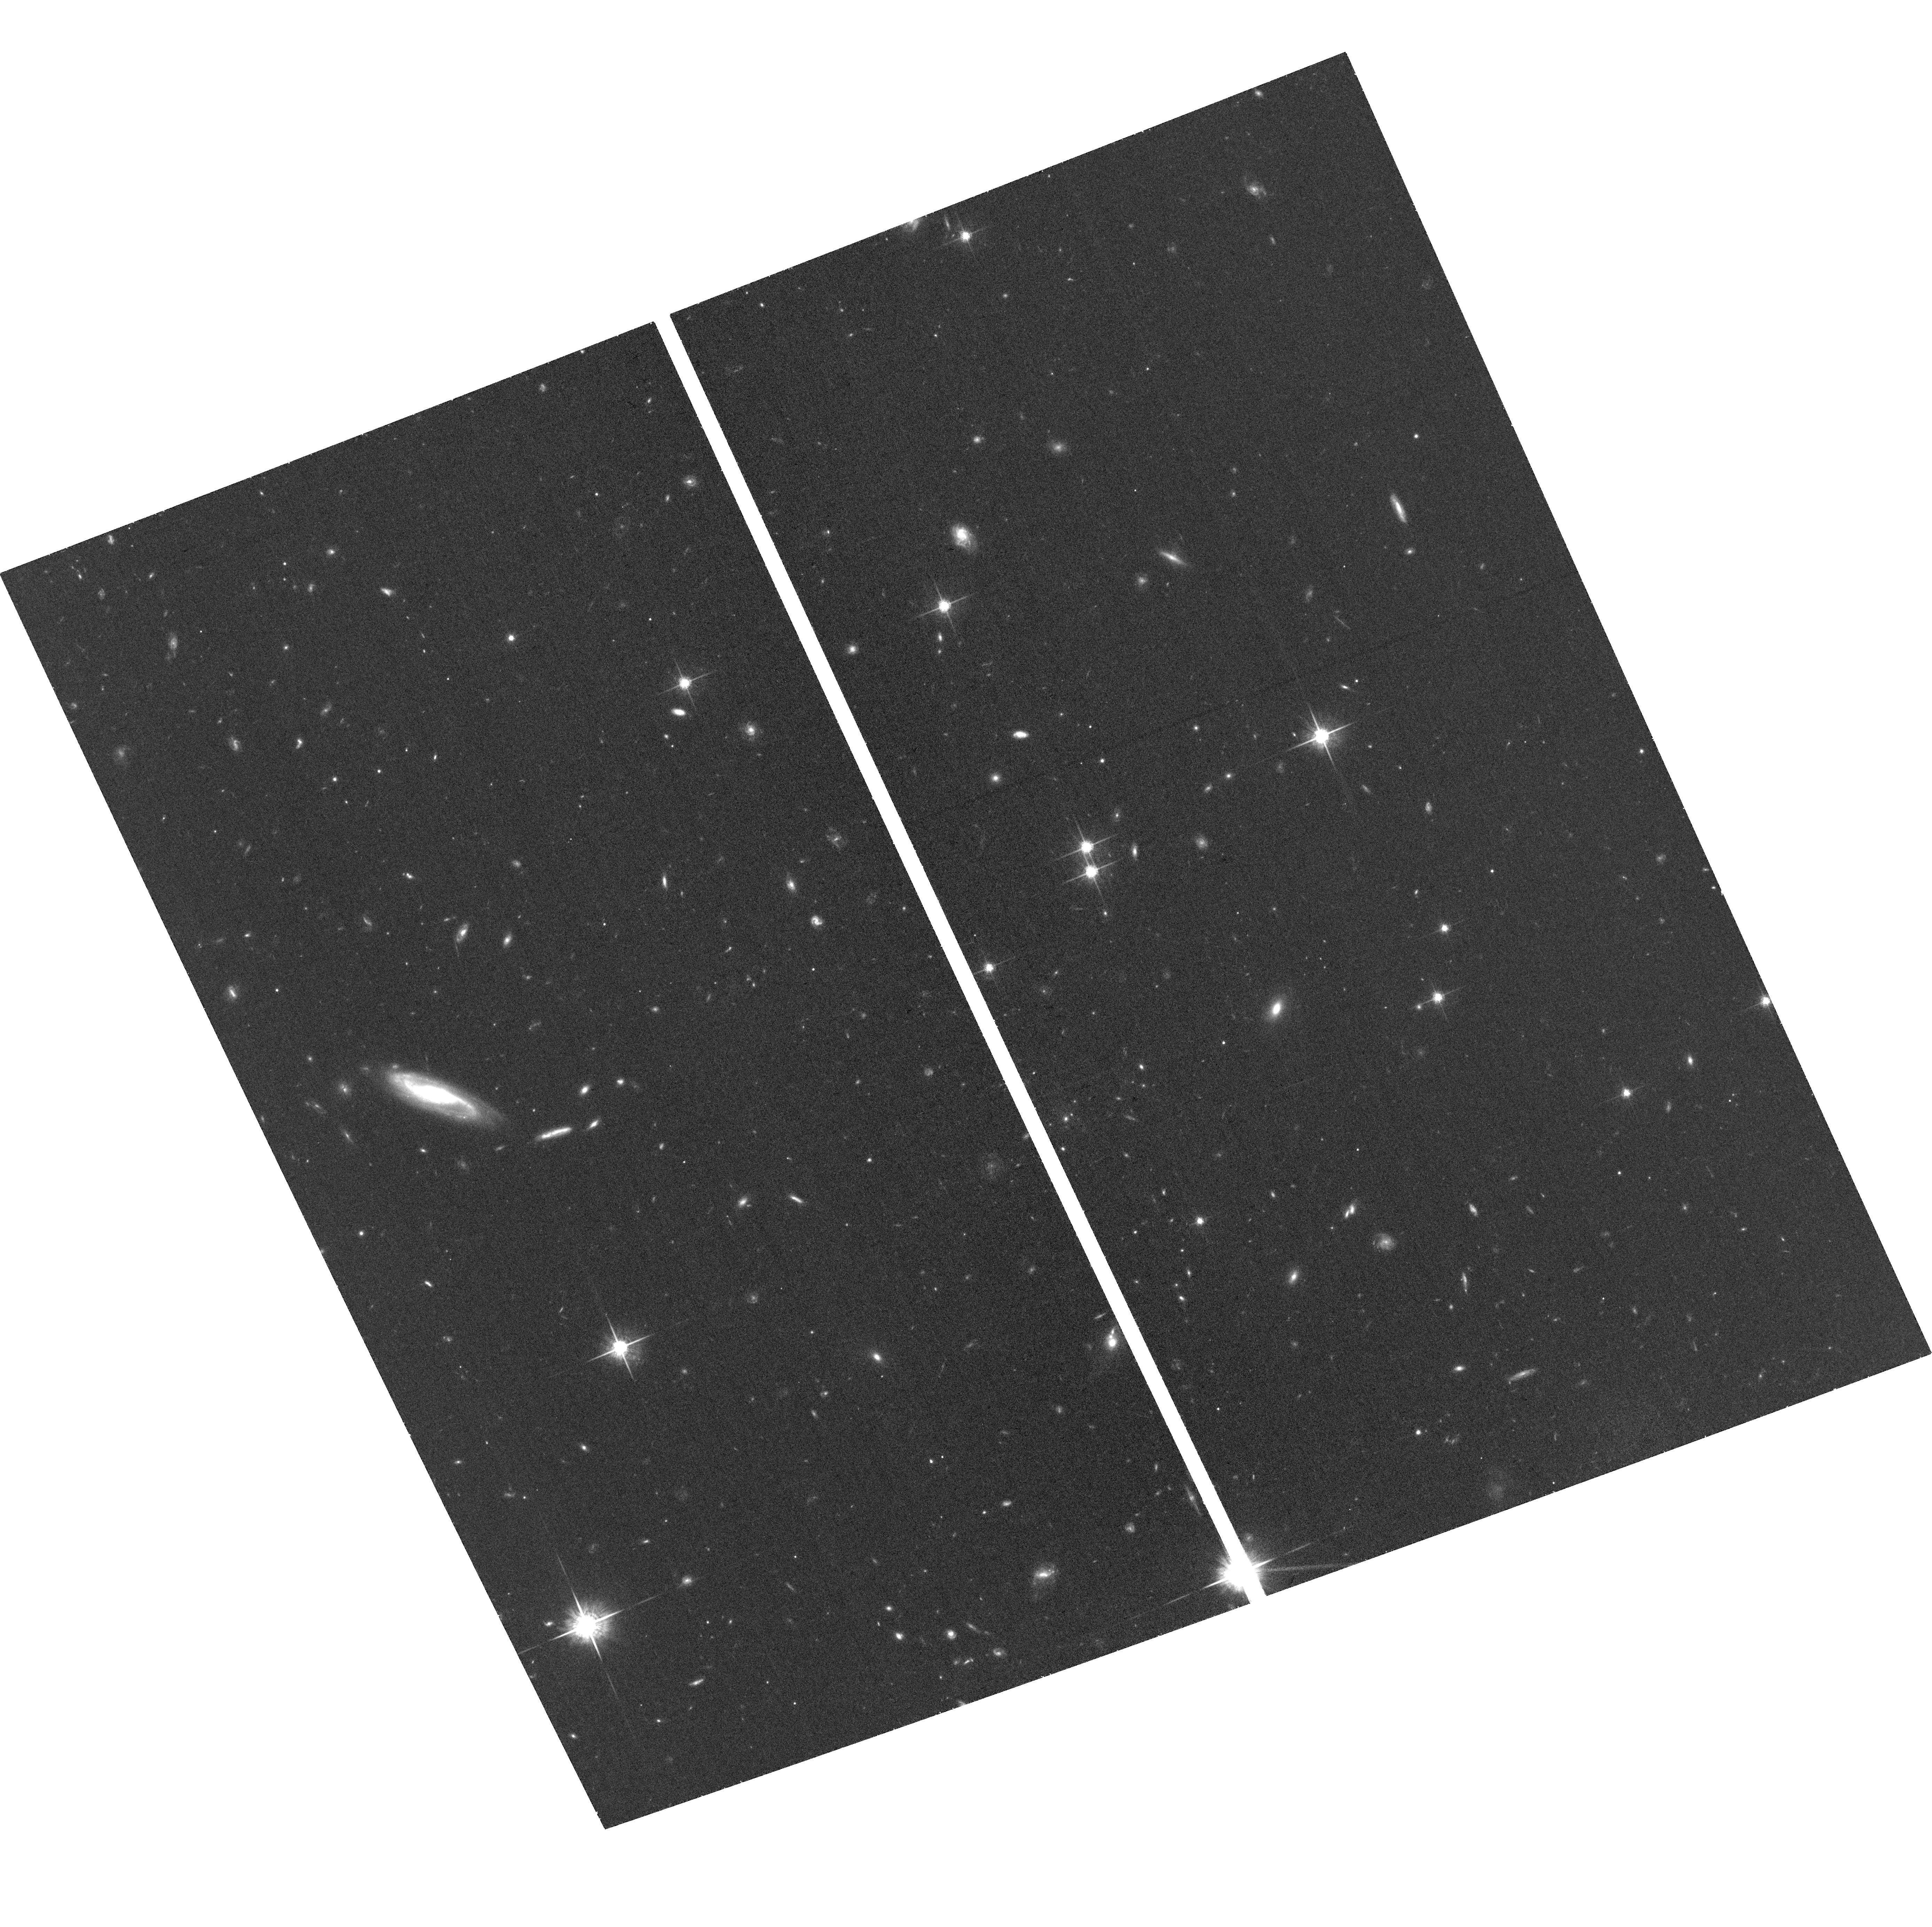
Target: SN2015BN+HOST. Instrument: ACS/WFC. Filter: F775W. Exposure: 36 min. Observation ID: hst_15252_01_acs_wfc_f775w_jdgy01

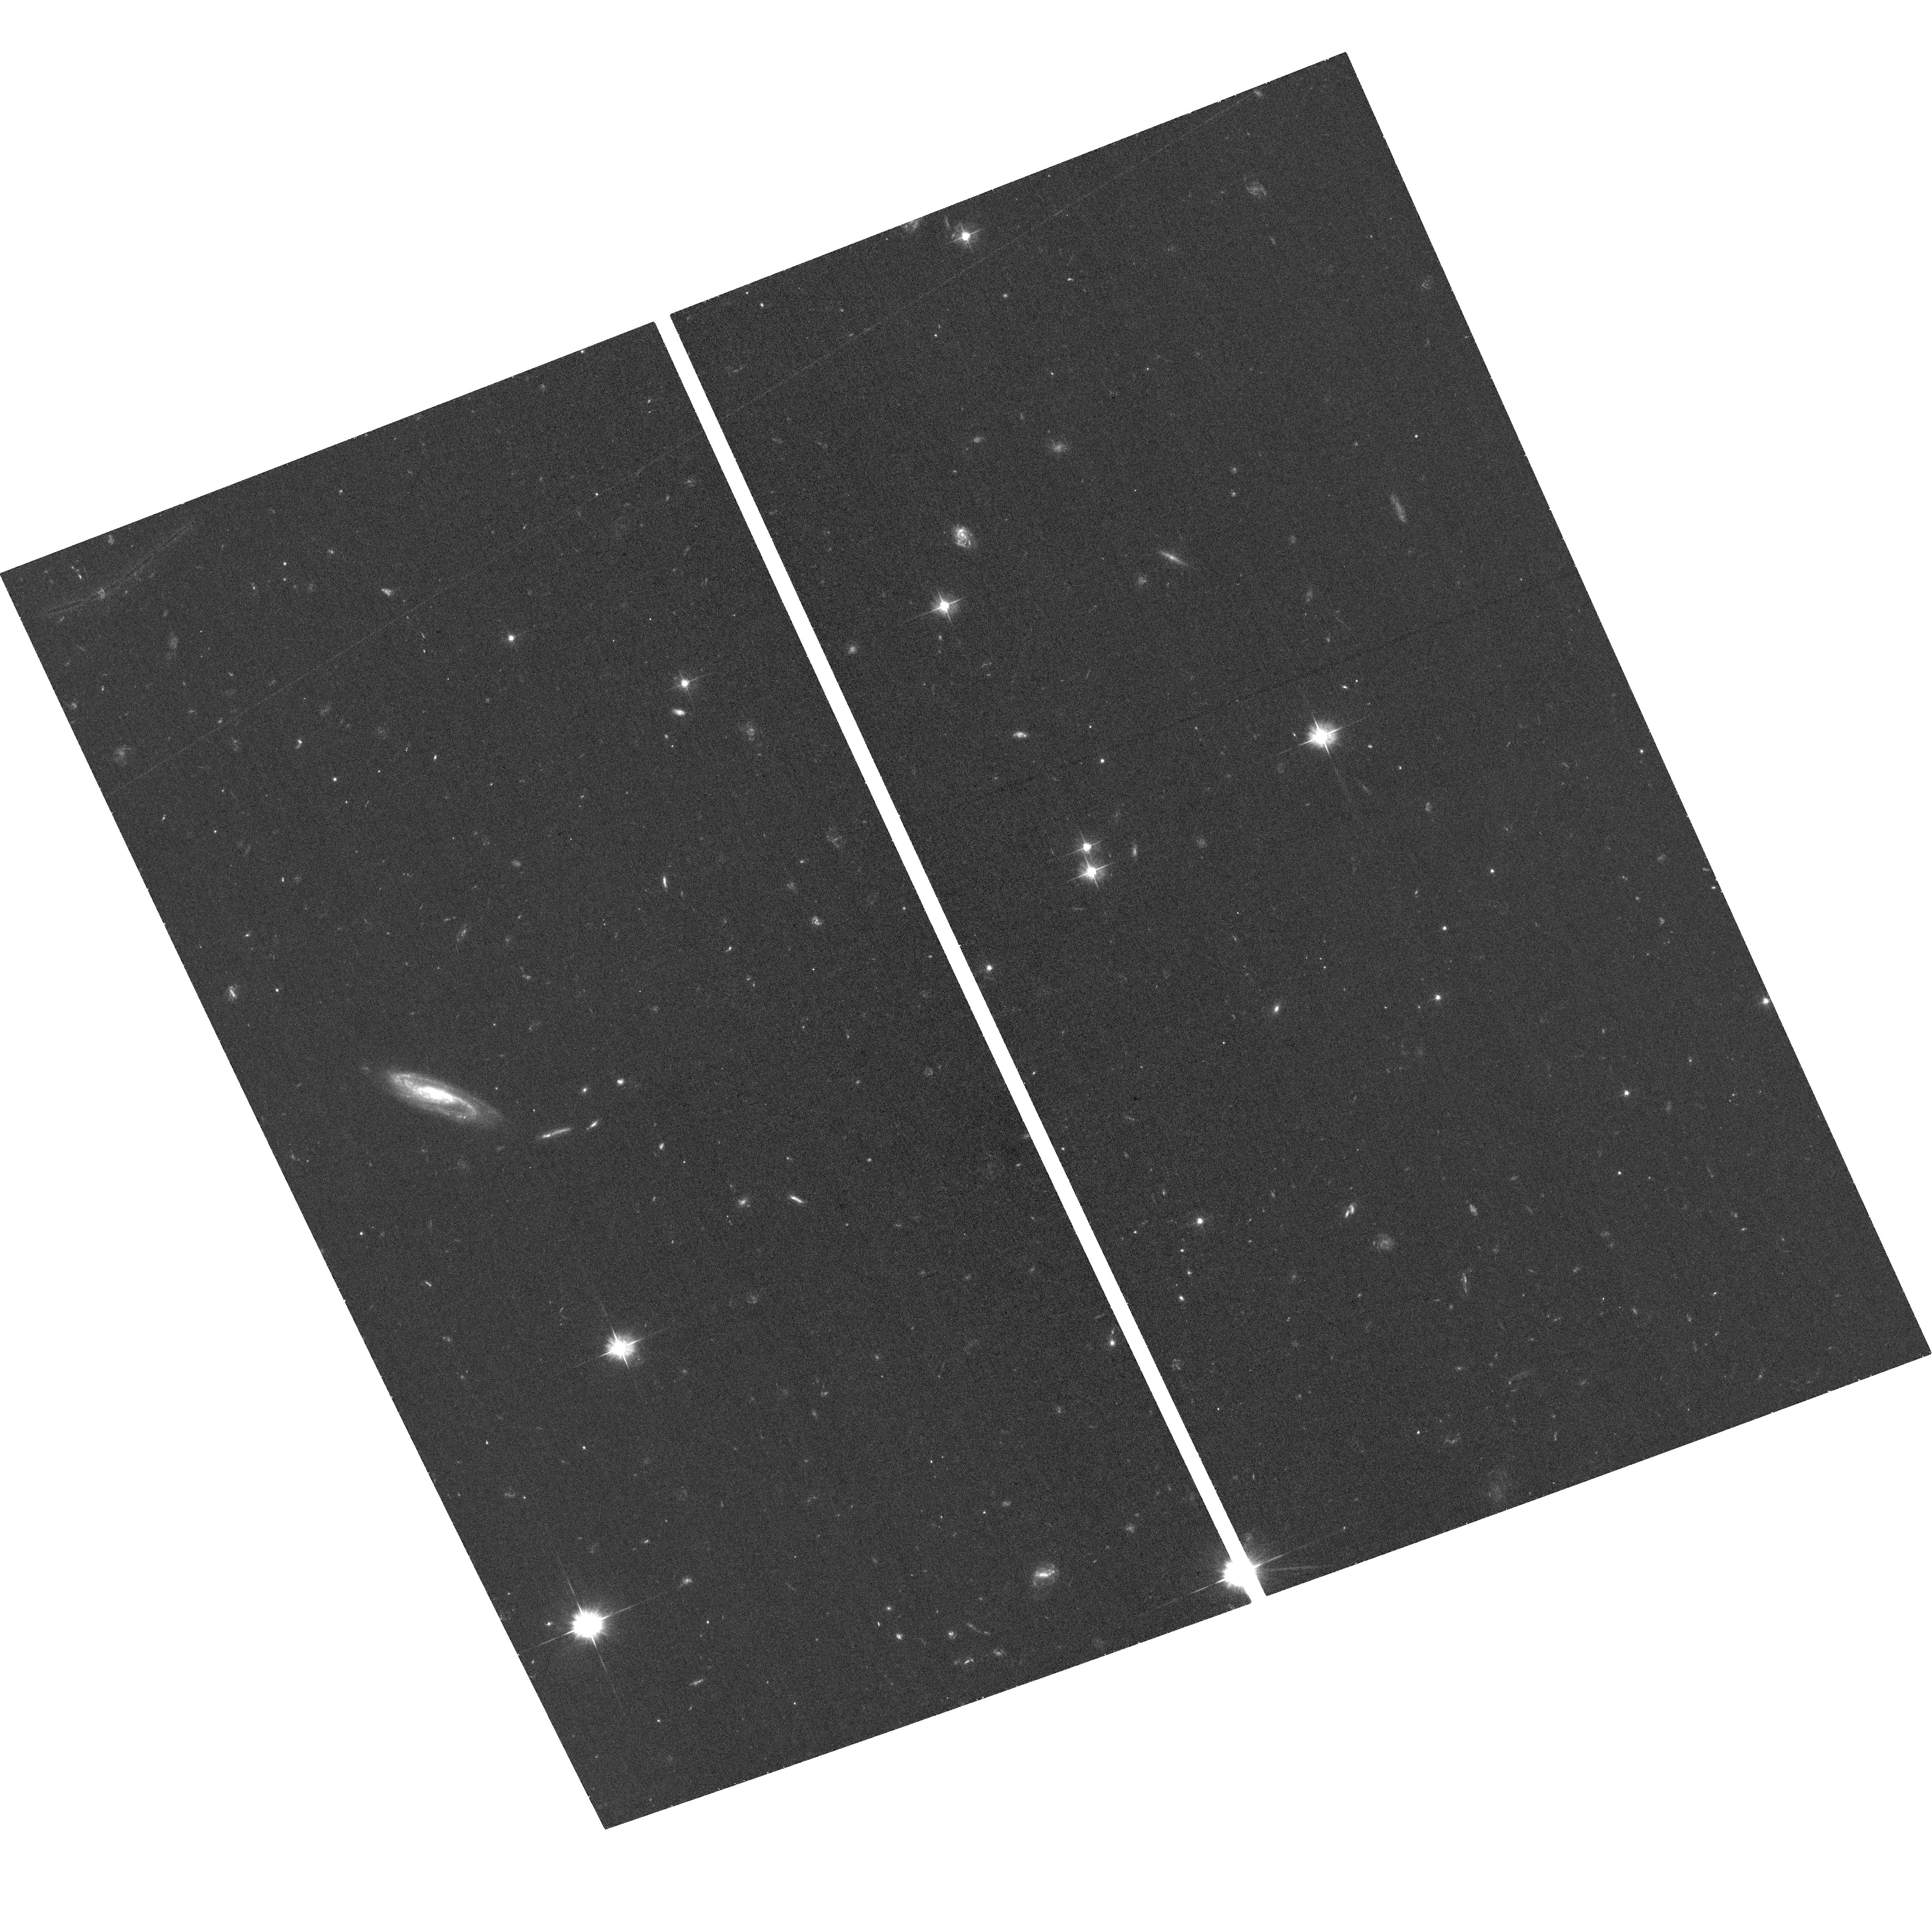
Target: SN2015BN+HOST. Instrument: ACS/WFC. Filter: F475W. Exposure: 39 min. Observation ID: hst_15252_01_acs_wfc_f475w_jdgy01

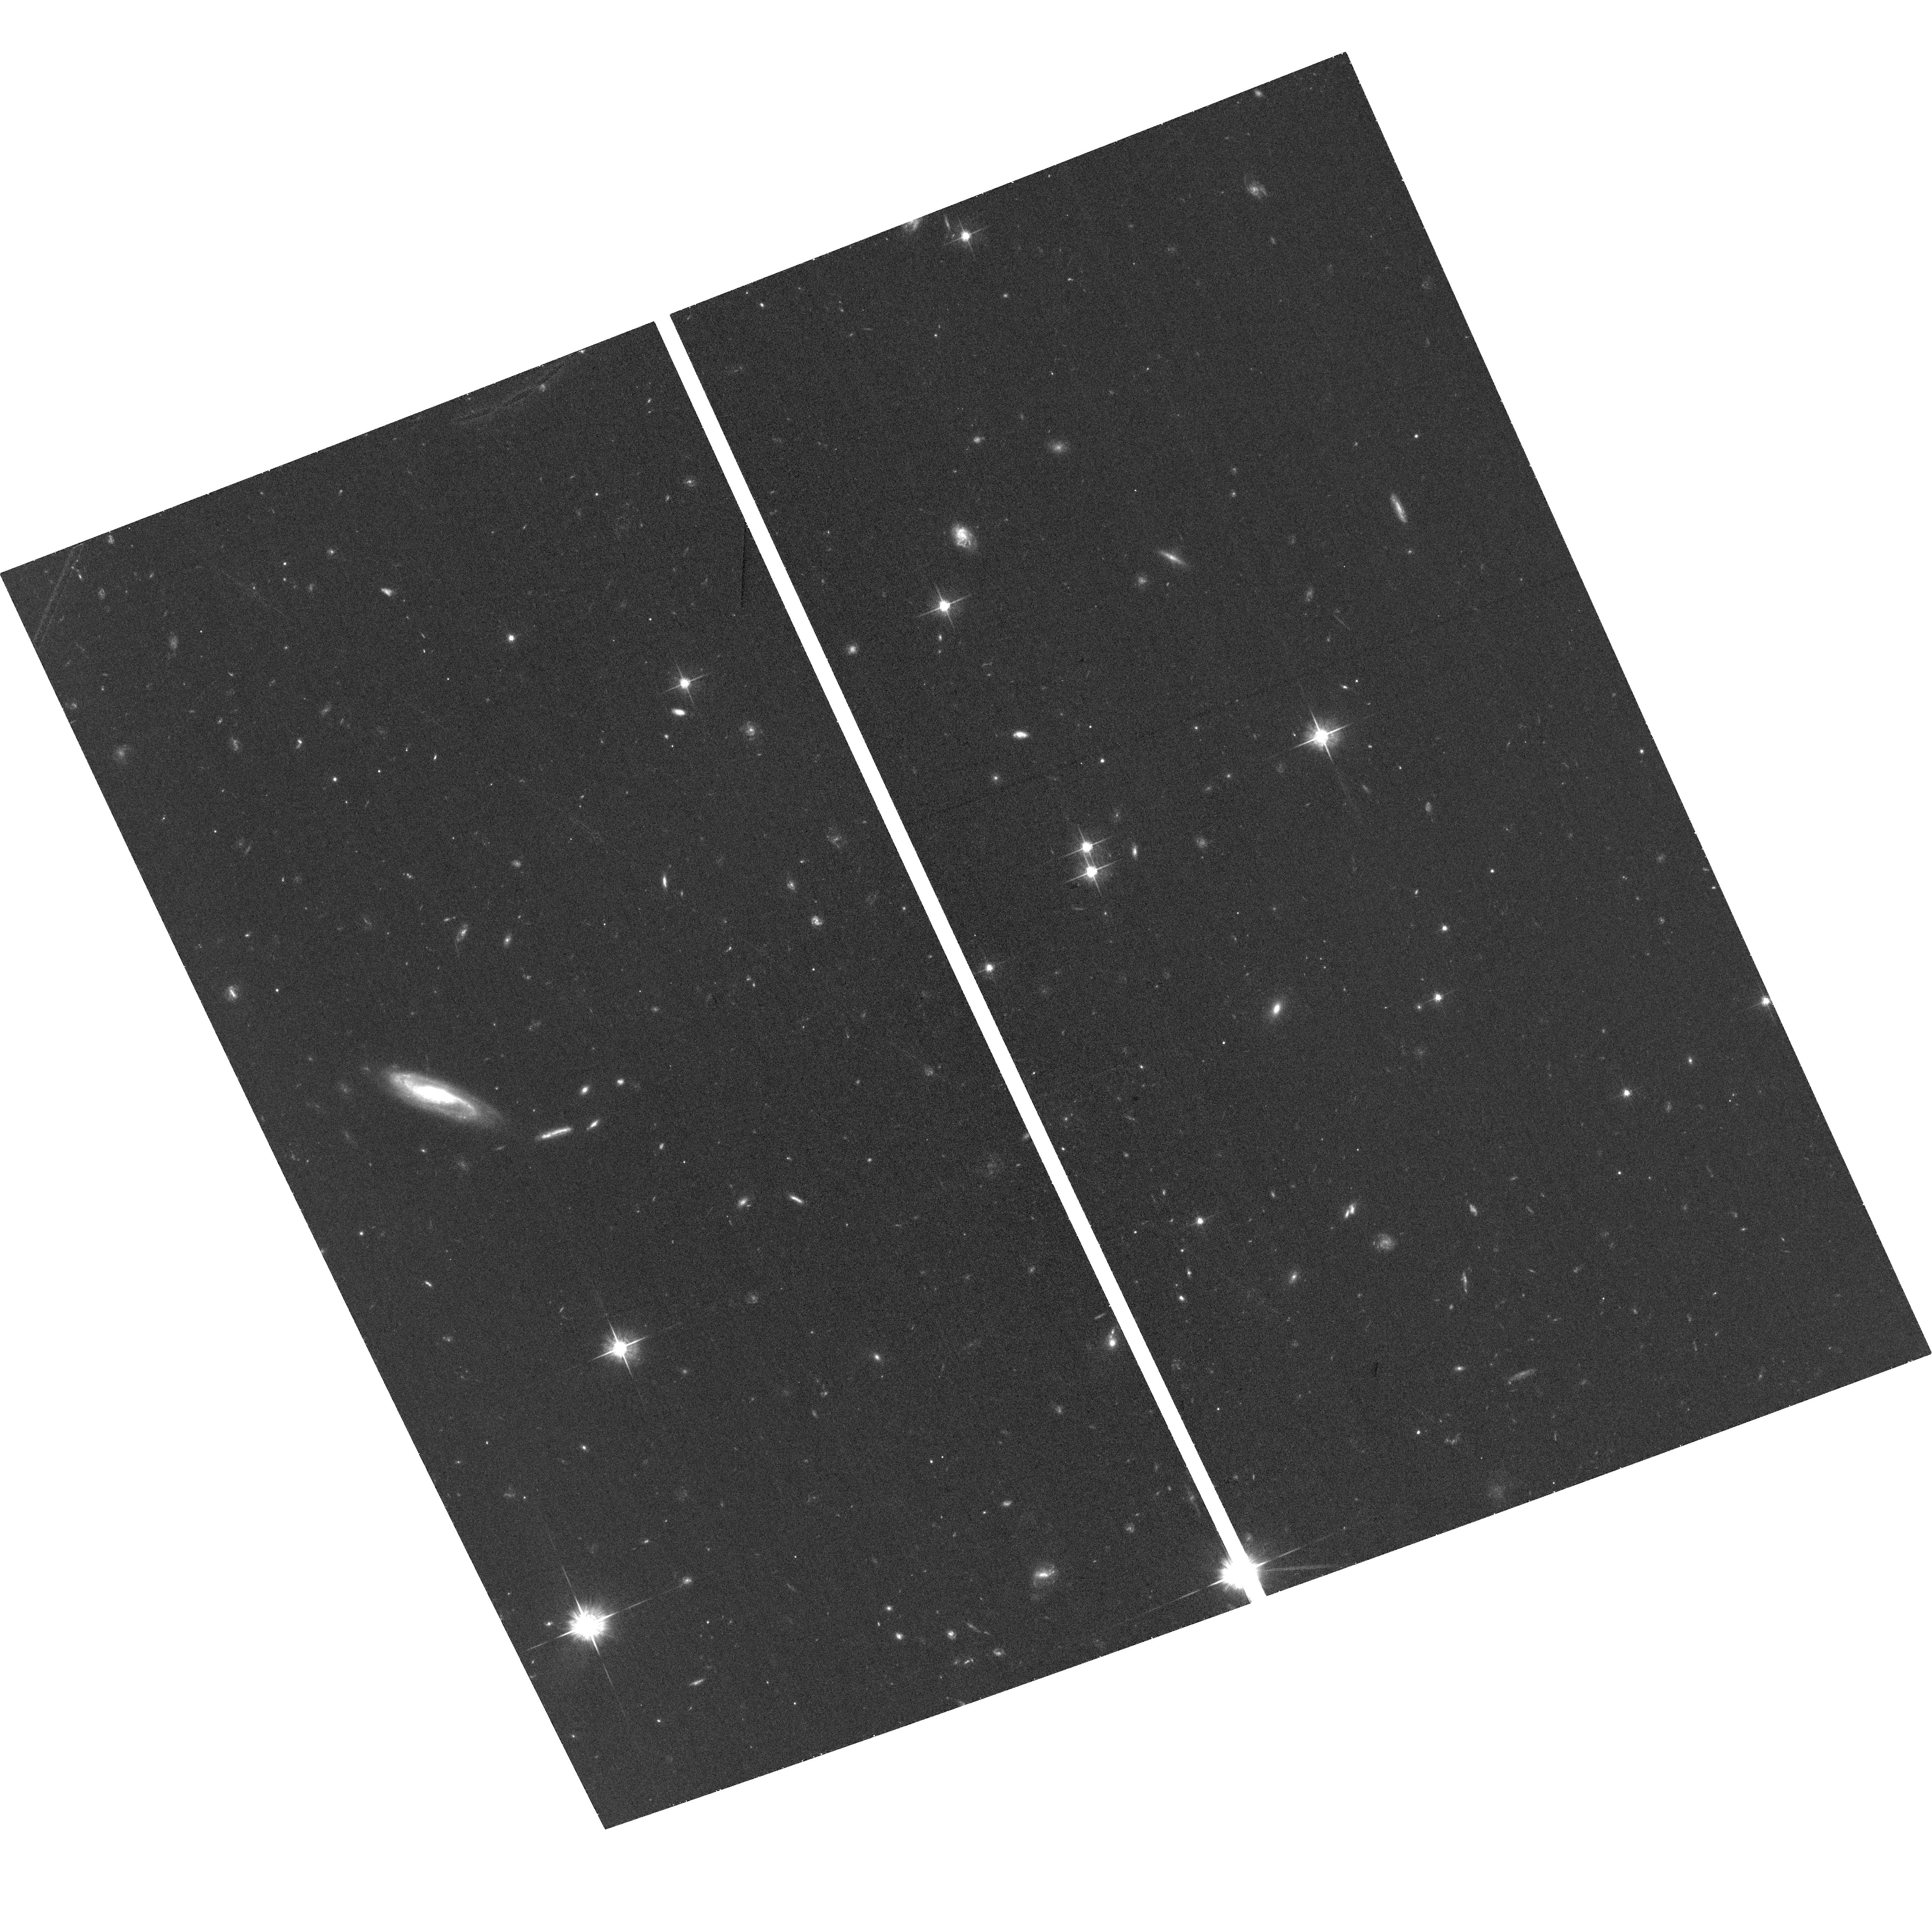
Target: SN2015BN+HOST. Instrument: ACS/WFC. Filter: F625W. Exposure: 39 min. Observation ID: hst_15252_01_acs_wfc_f625w_jdgy01

Determining the explosion mechanism of a superluminous supernova through the deepest ever late-time study (PI: Nicholl, Matt)

The superluminous supernova (SLSN) SN 2015bn is one of the three nearest objects of its kind to date, and is now the best studied. However, despite a wealth of observations within ~1 year of peak light, the explosion mechanism remains elusive. Here we propose to distinguish between the popular scenarios of magnetar spin-down, circumstellar interaction and pair-instability explosion, by obtaining the latest and deepest ever images of a SLSN at around 2 years after explosion. At this phase, competing models predict robust colour differences, which we can detect in 3 orbits of HST+ACS observations (with 3 more orbits in the following cycle required for host galaxy template subtraction, also leading to a detailed host analysis). In the decade or so since the first SLSNe were discovered, no event has had the combination of late-time luminosity, proximity and a sufficiently faint host to be able to follow to such a late phase. We stress that these observations are new, timely, and only possible for ~1 SLSN per decade. Furthermore, we have a robust magnitude prediction based on extensive data, and the colour test we wish to perform is powerful yet relatively straightforward, and only possible using HST.